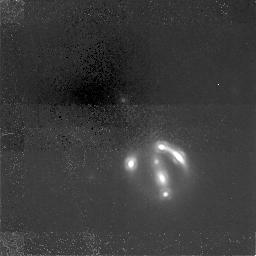
Target: GAL-1609+6532
Instrument: NICMOS/NIC1
Filter: F160W
Exposure: 6.2 h
Observation ID: n44h01010

NICMOS observations of the gravitational lens 1608+656 (PI: Readhead, Anthony C. S.)

We request NICMOS observations of the gravitational lens system 1608+656 in order to measure the light distribution of the lens while minimizing the effects of extinction. This information is needed to refine the lens mass model -- required if the system is to be used to determine H_0. The 1608+656 system is one of the 5 lenses found so far in the Cosmic Lens All-Sky Survey and is the most promising one to use for H_0 determination. Our systematic follow-up has given both the lens and source redshifts, z=0.63 and z=1.39, respectively. We have also made extensive VLA and VLBA observations and have been granted time to monitor the system for time delays. What we now need is a well constrained model of the lens and this is the prime motivation for the present proposal. Our WFPC2 observations show spectacular optical arcs produced by the imaging of the extended radio galaxy. These arcs sample the lens potential at many points and thus produce many constraints on the mass model, providing information unavailable in even very high resolution (1 mas) radio images. However, the lens as seen with WFPC2 has two peaks separated by 0.7 arcsec suggesting either two galaxies or more likely a single galaxy containing dust. The NICMOS image will show if there is really a single lensing galaxy and give the distribution of starlight (which we can relate to mass) substantially free from the effects of dust.